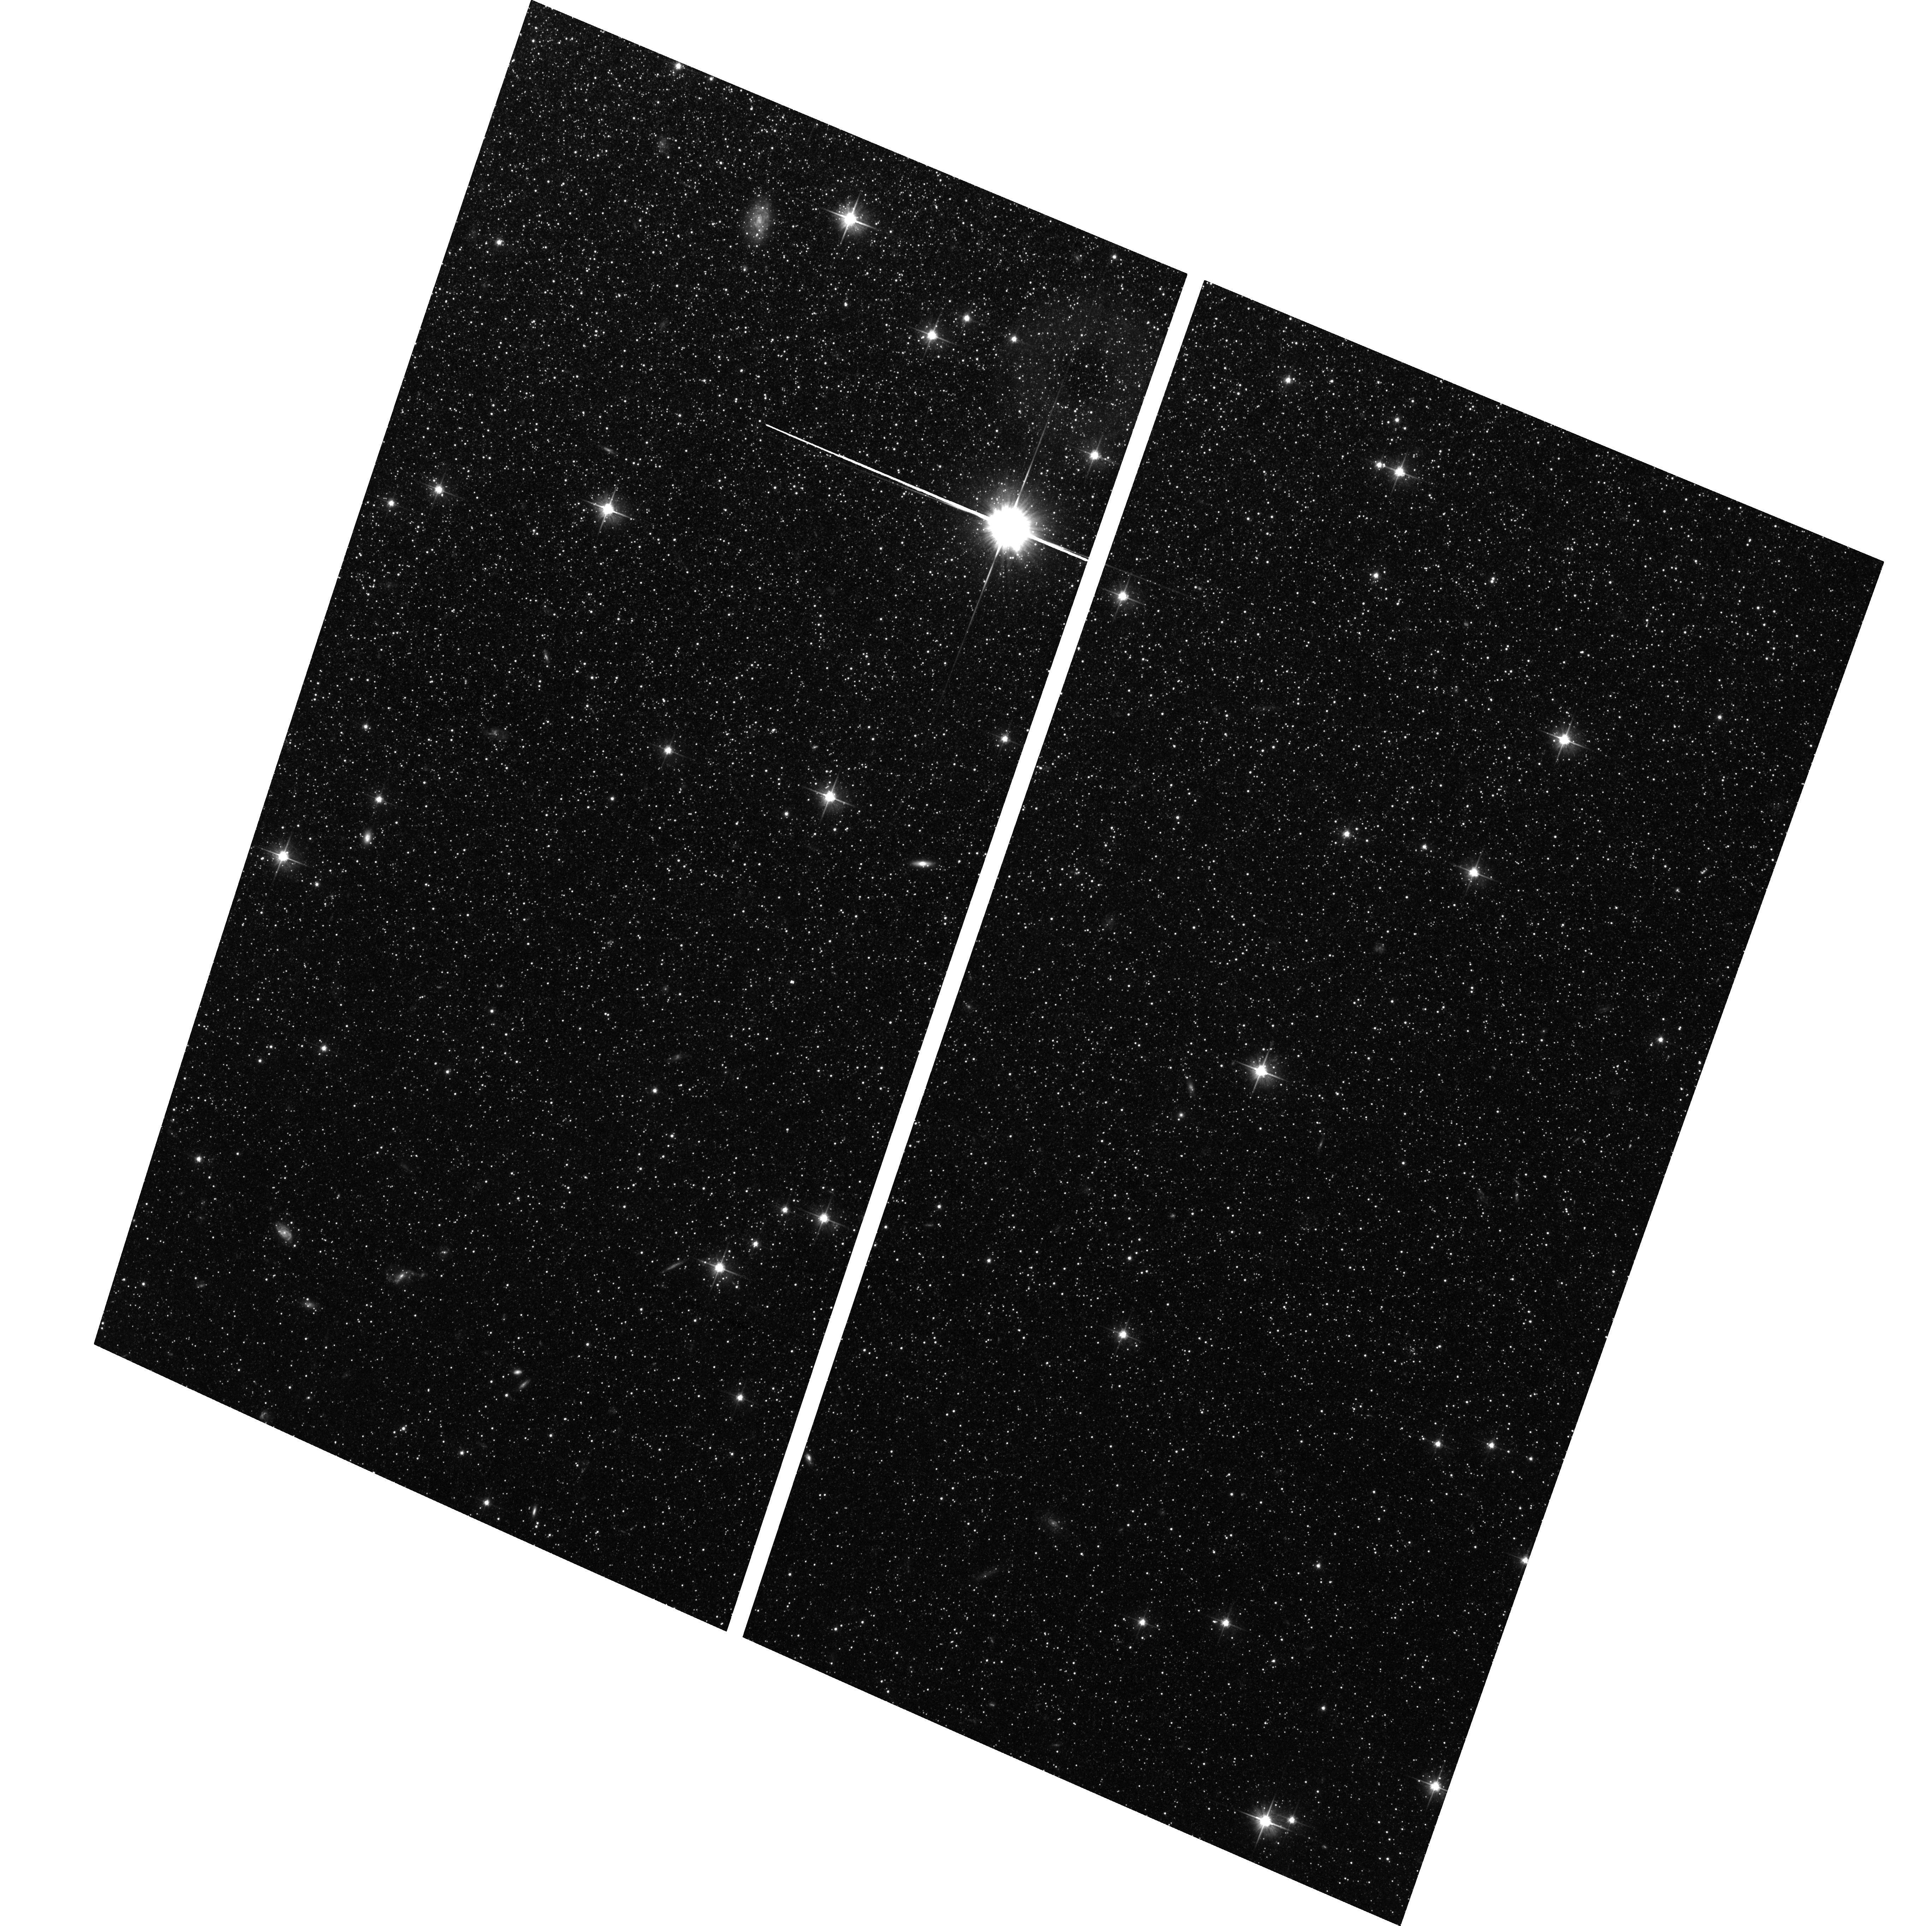
Target: NGC-0147. Instrument: ACS/WFC. Filter: F606W. Exposure: 1.4 h. Observation ID: hst_10794_01_acs_wfc_f606w_j9t601

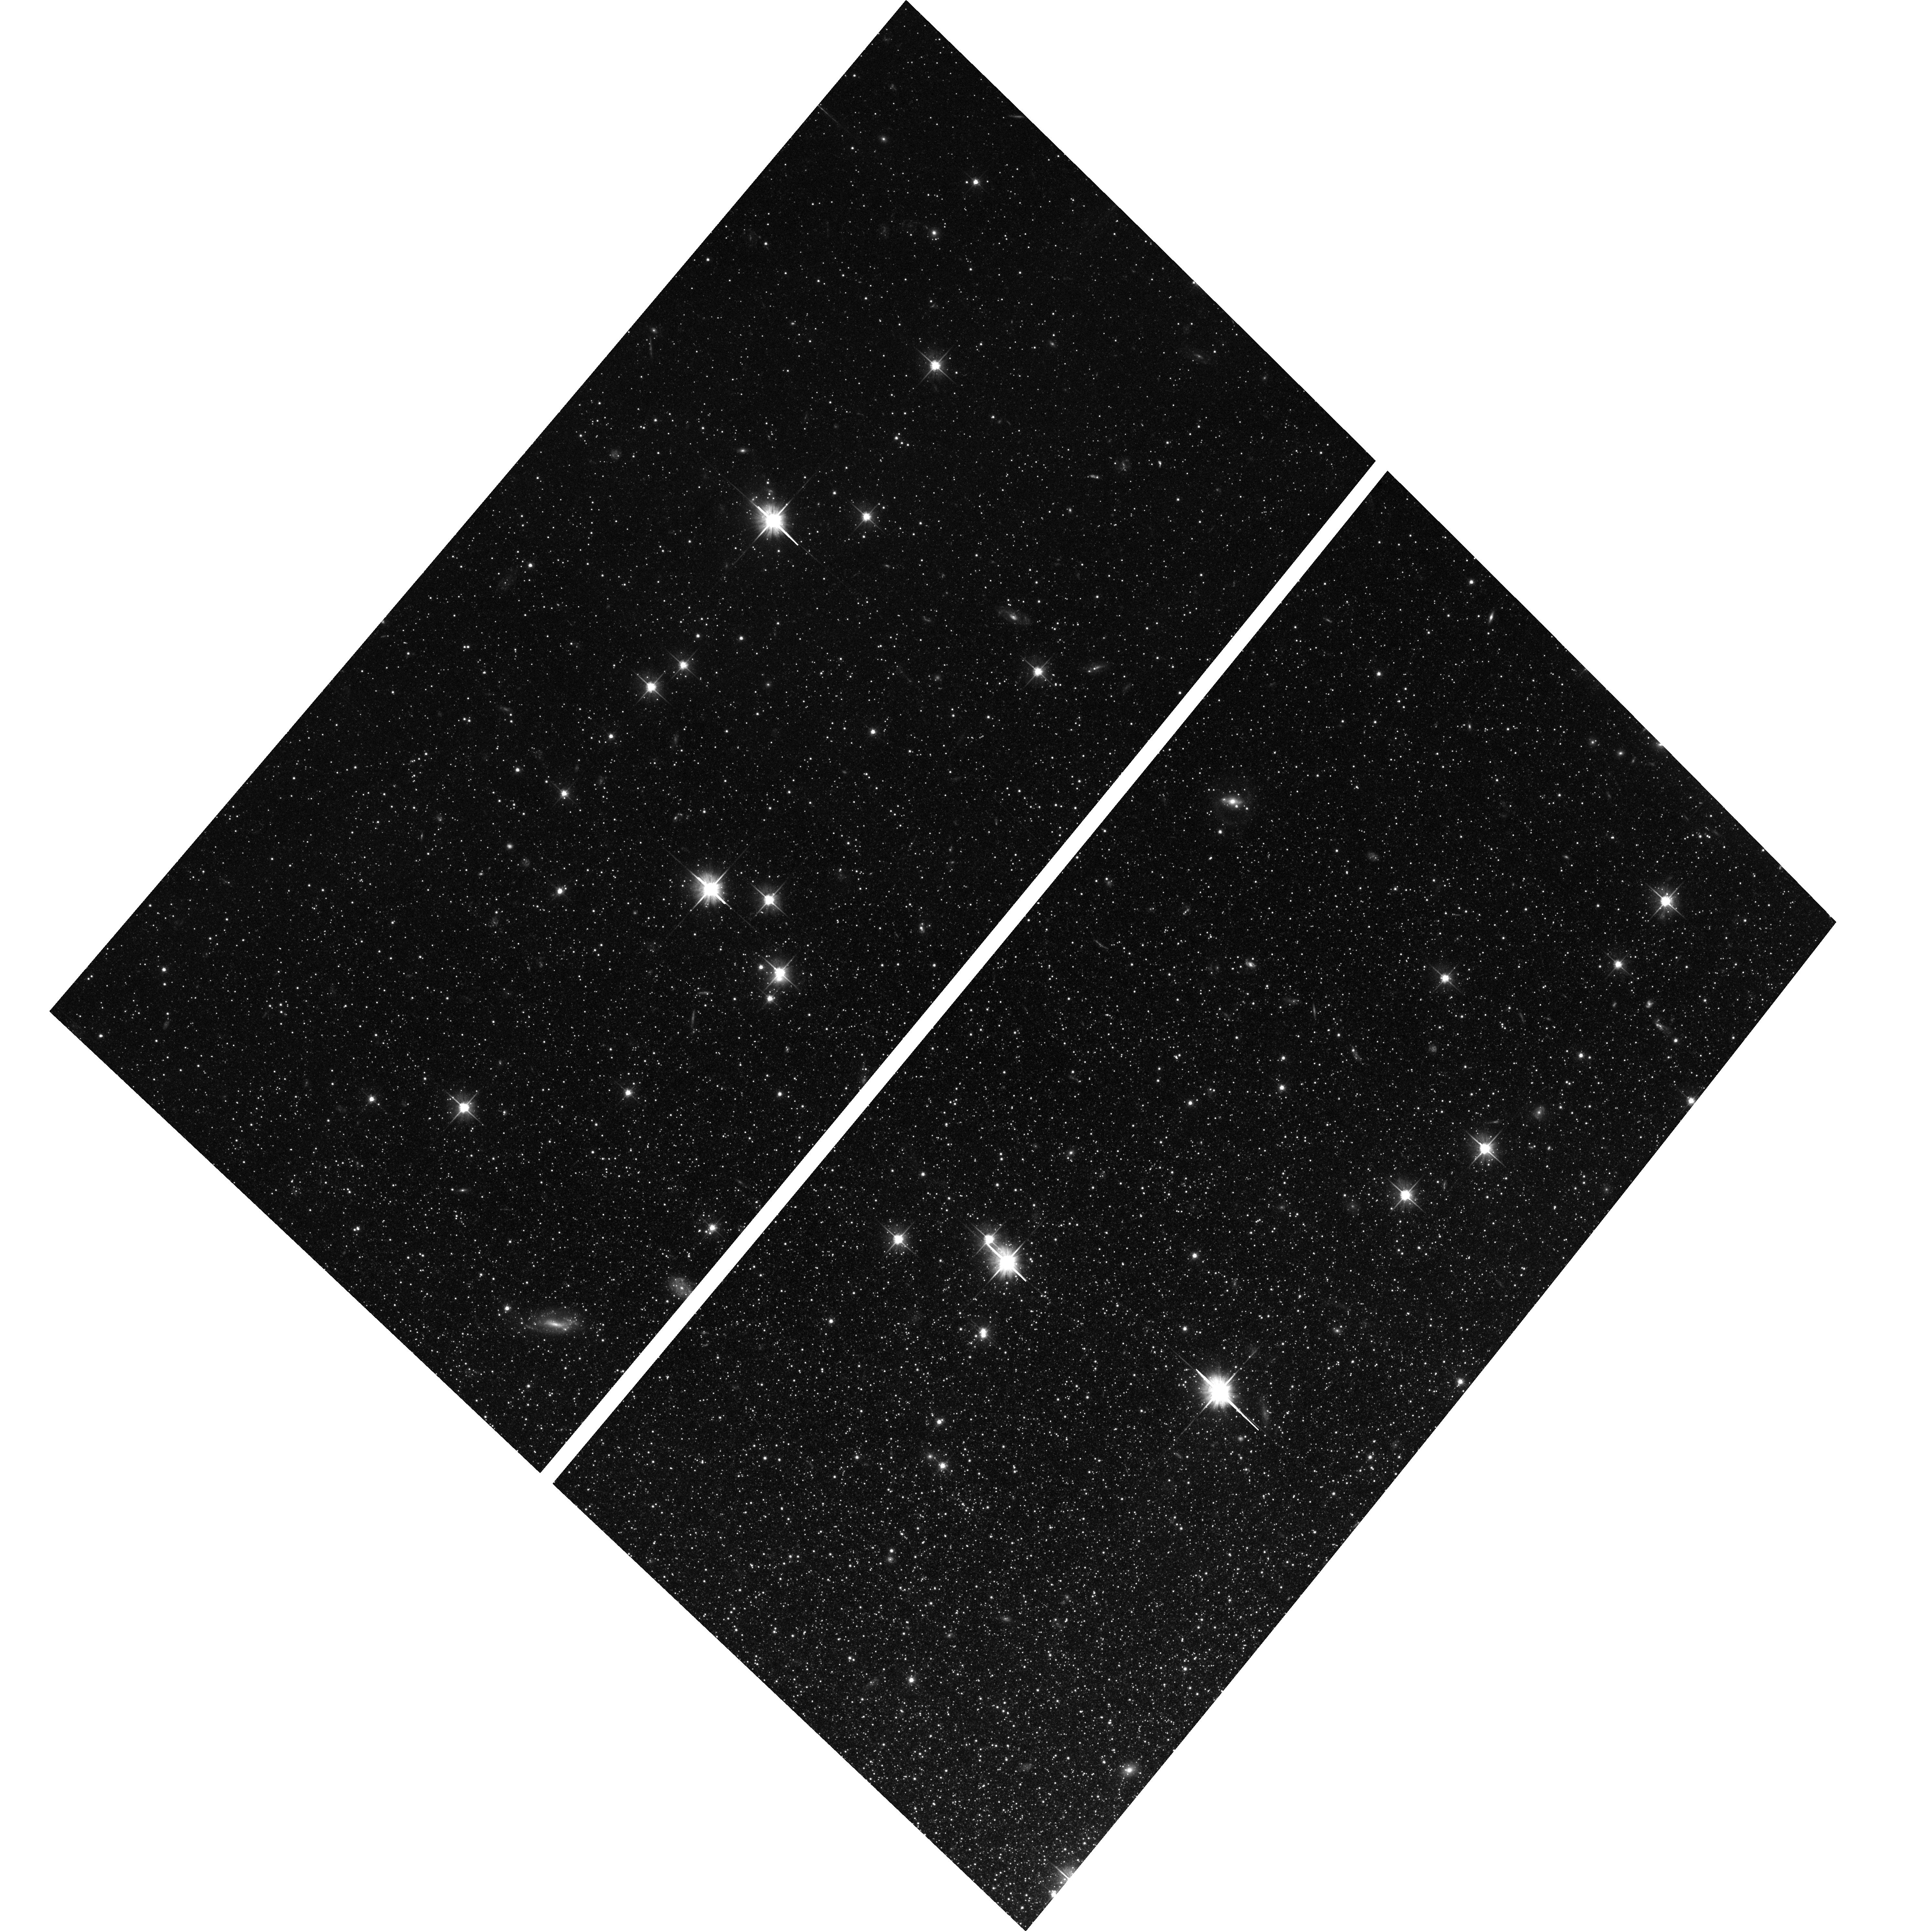
Target: NGC-0185. Instrument: ACS/WFC. Filter: F606W. Exposure: 1.4 h. Observation ID: hst_10794_18_acs_wfc_f606w_j9t618

Direct Age Determination of the dE Galaxies NGC 147 and NGC 185 (PI: Geha, Marla C.)

Dwarf elliptical (dE) galaxies form some of the most numerous galaxies in the universe, yet their origins remain a mystery. The most popular formation scenarios are that dEs are either ancient, primordial objects, or the recent remnants of disrupted progenitor galaxies. These scenarios predict significantly different ratios of old and intermediate age stars. Stellar population characteristics can therefore discriminate between these scenarios. Previous spectroscopic work based on line strengths has had too many uncertainties to uniquely infer the stellar populations. Resolved color magnitude diagrams are needed instead. Since dE galaxies generally do not have stars younger than 1 Gyr, resolving the main sequence turnoff is required to directly quantify the star formation histories. Only ACS on HST can reach this depth, and it can only do so for the nearest two dE galaxies in the Local Group: the M31 dE satellites NGC 147 and NGC 185. Their main sequence turnoffs are expected to be at an apparent magnitude of V=29; we request F606W/F814W imaging one half magnitude fainter than this limit (and more than four magnitudes fainter than the deepest previous dE observations). This will quantify the ratio of old to intermediate-age stars and will allow us to discriminate between the competing models of dE formation. On-going Keck/DEIMOS spectroscopy of several hundred red giant stars in each of these two dE galaxies, coupled with dynamical modeling and spectral synthesis, will complement the ACS measurement by providing information on chemical abundance patterns, dark matter content and internal dynamics. The proposed ACS data will be the first to directly quantify the onset and duration of star formation episodes in any dE galaxy. This measurement can only be done with HST/ACS, and it can only be done for these two galaxies in the dE class. This project will therefore be unique, and will be the most comprehensive study to date of any dE galaxy.